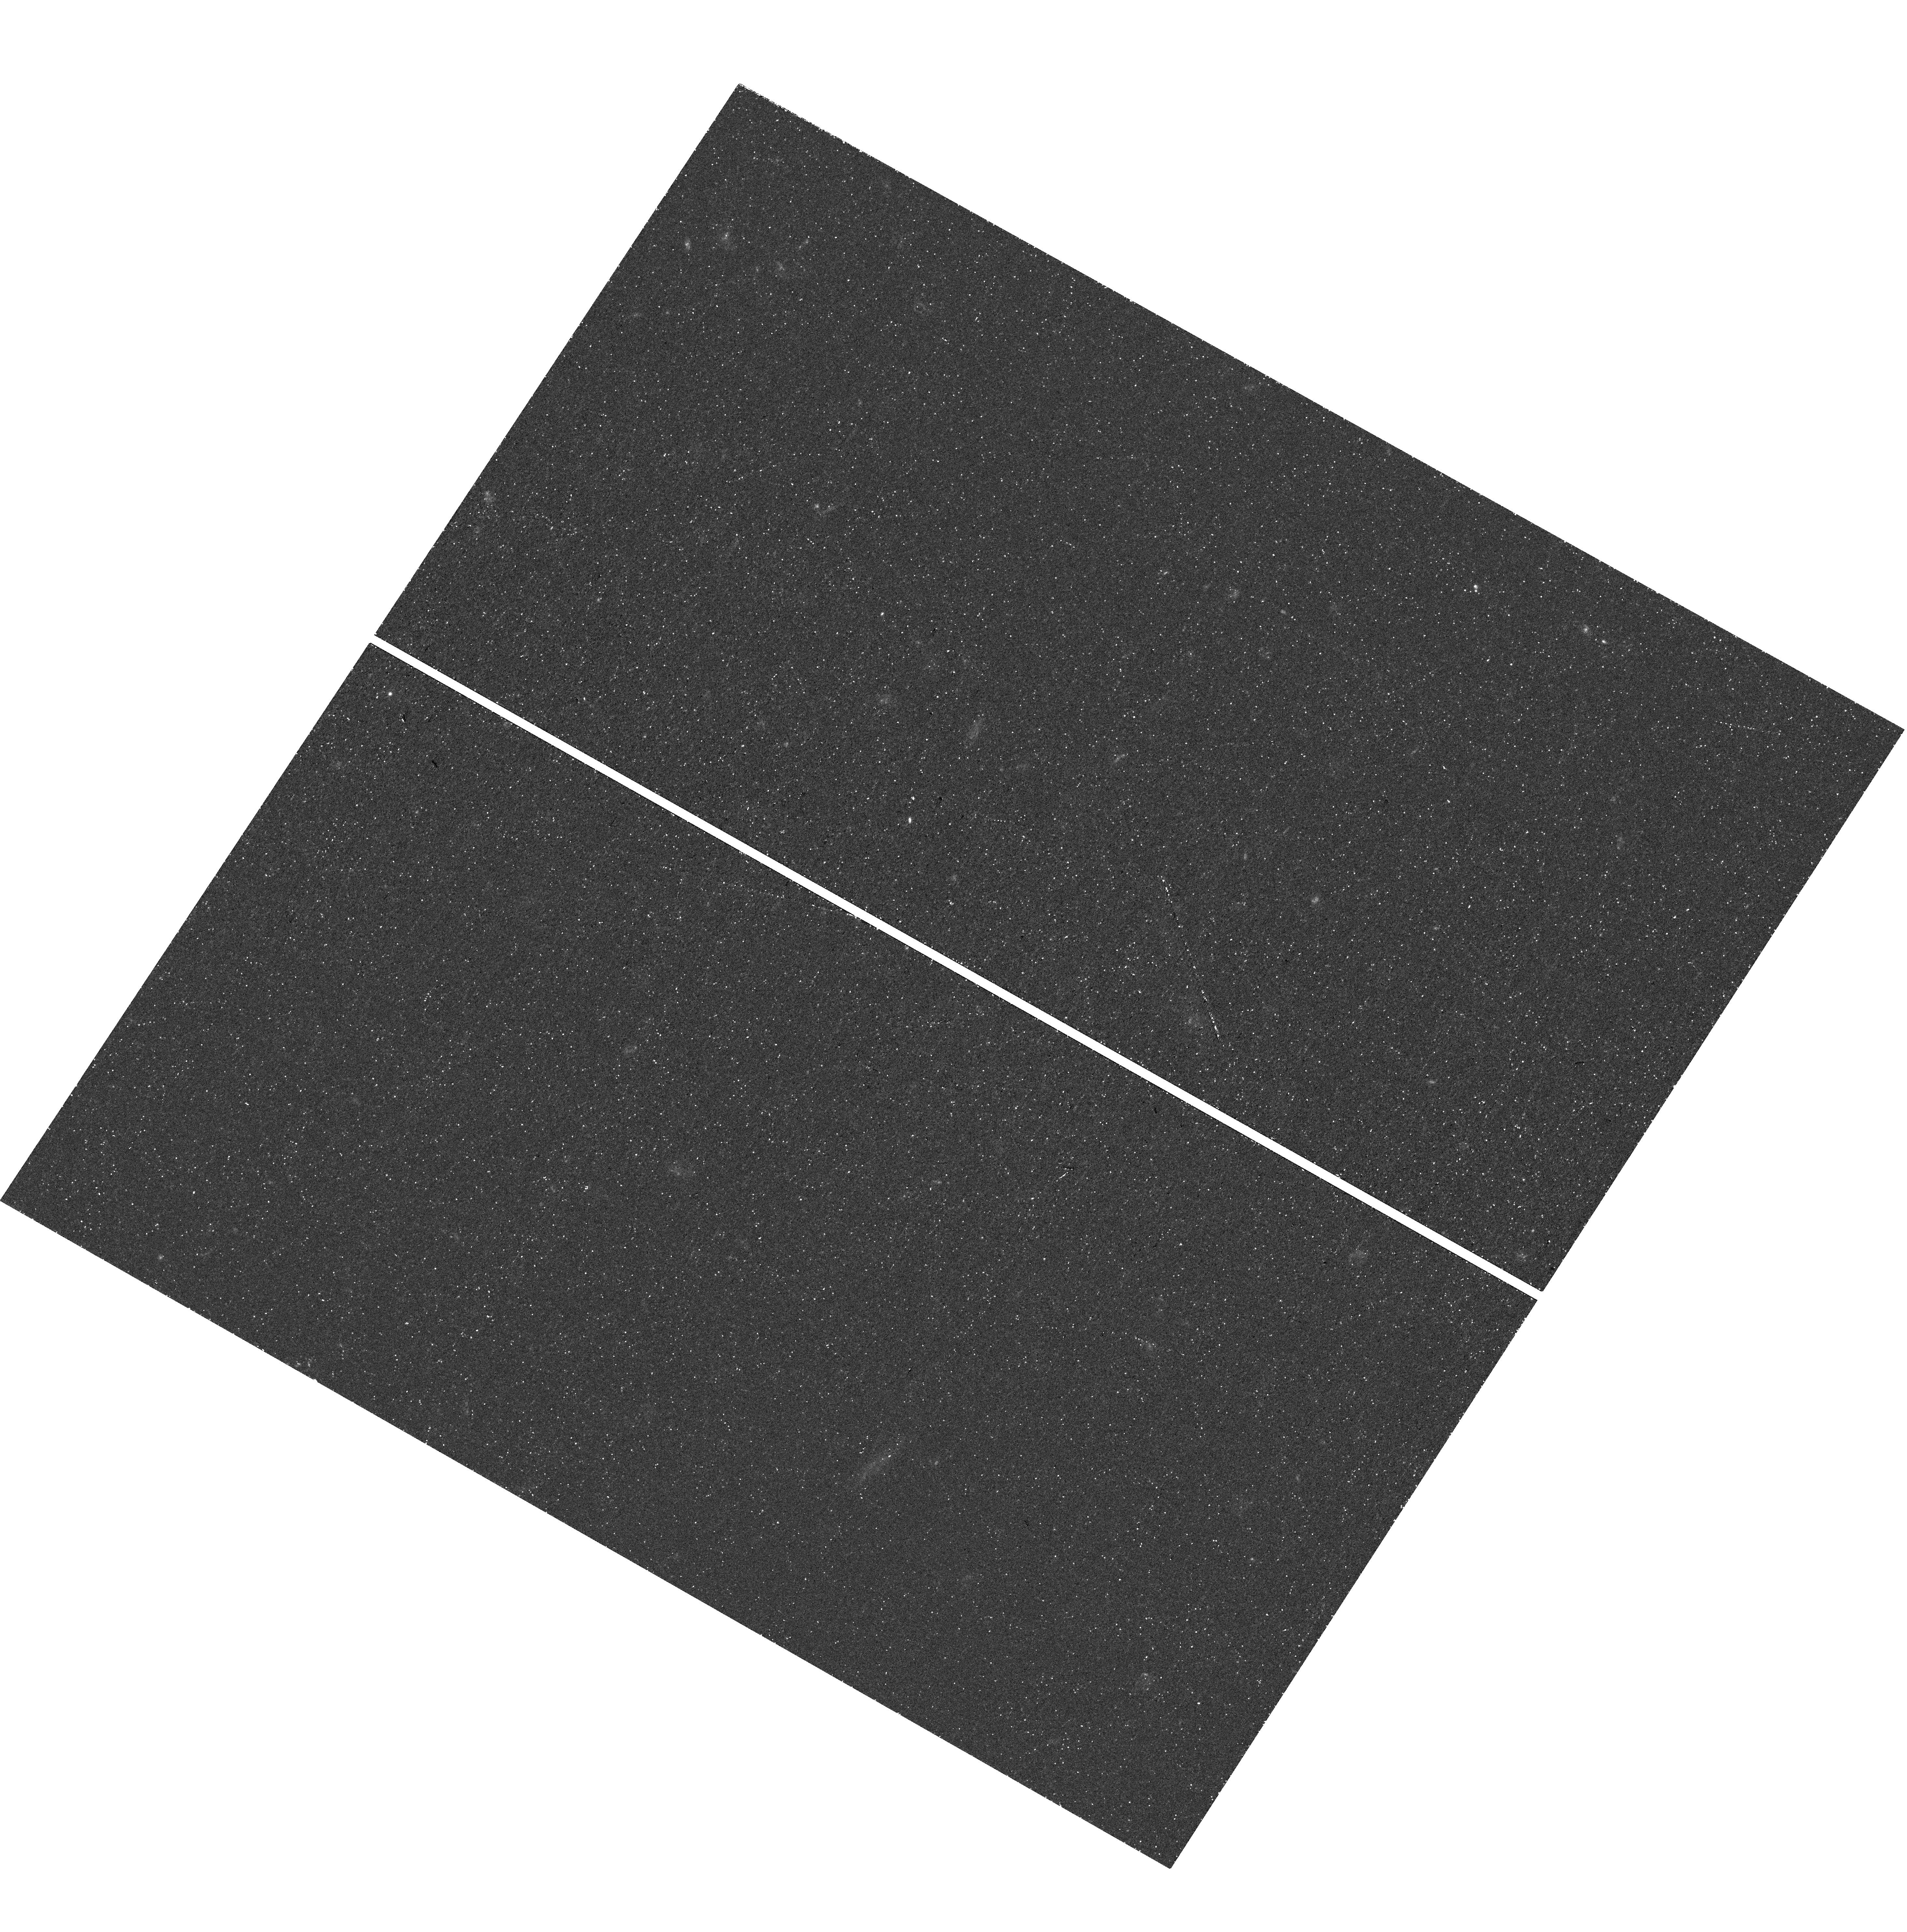
Target: GS-MUSE-LYC
Instrument: WFC3/UVIS
Filter: F336W
Exposure: 45 min
Observation ID: hst_15414_03_wfc3_uvis_f336w_idr903

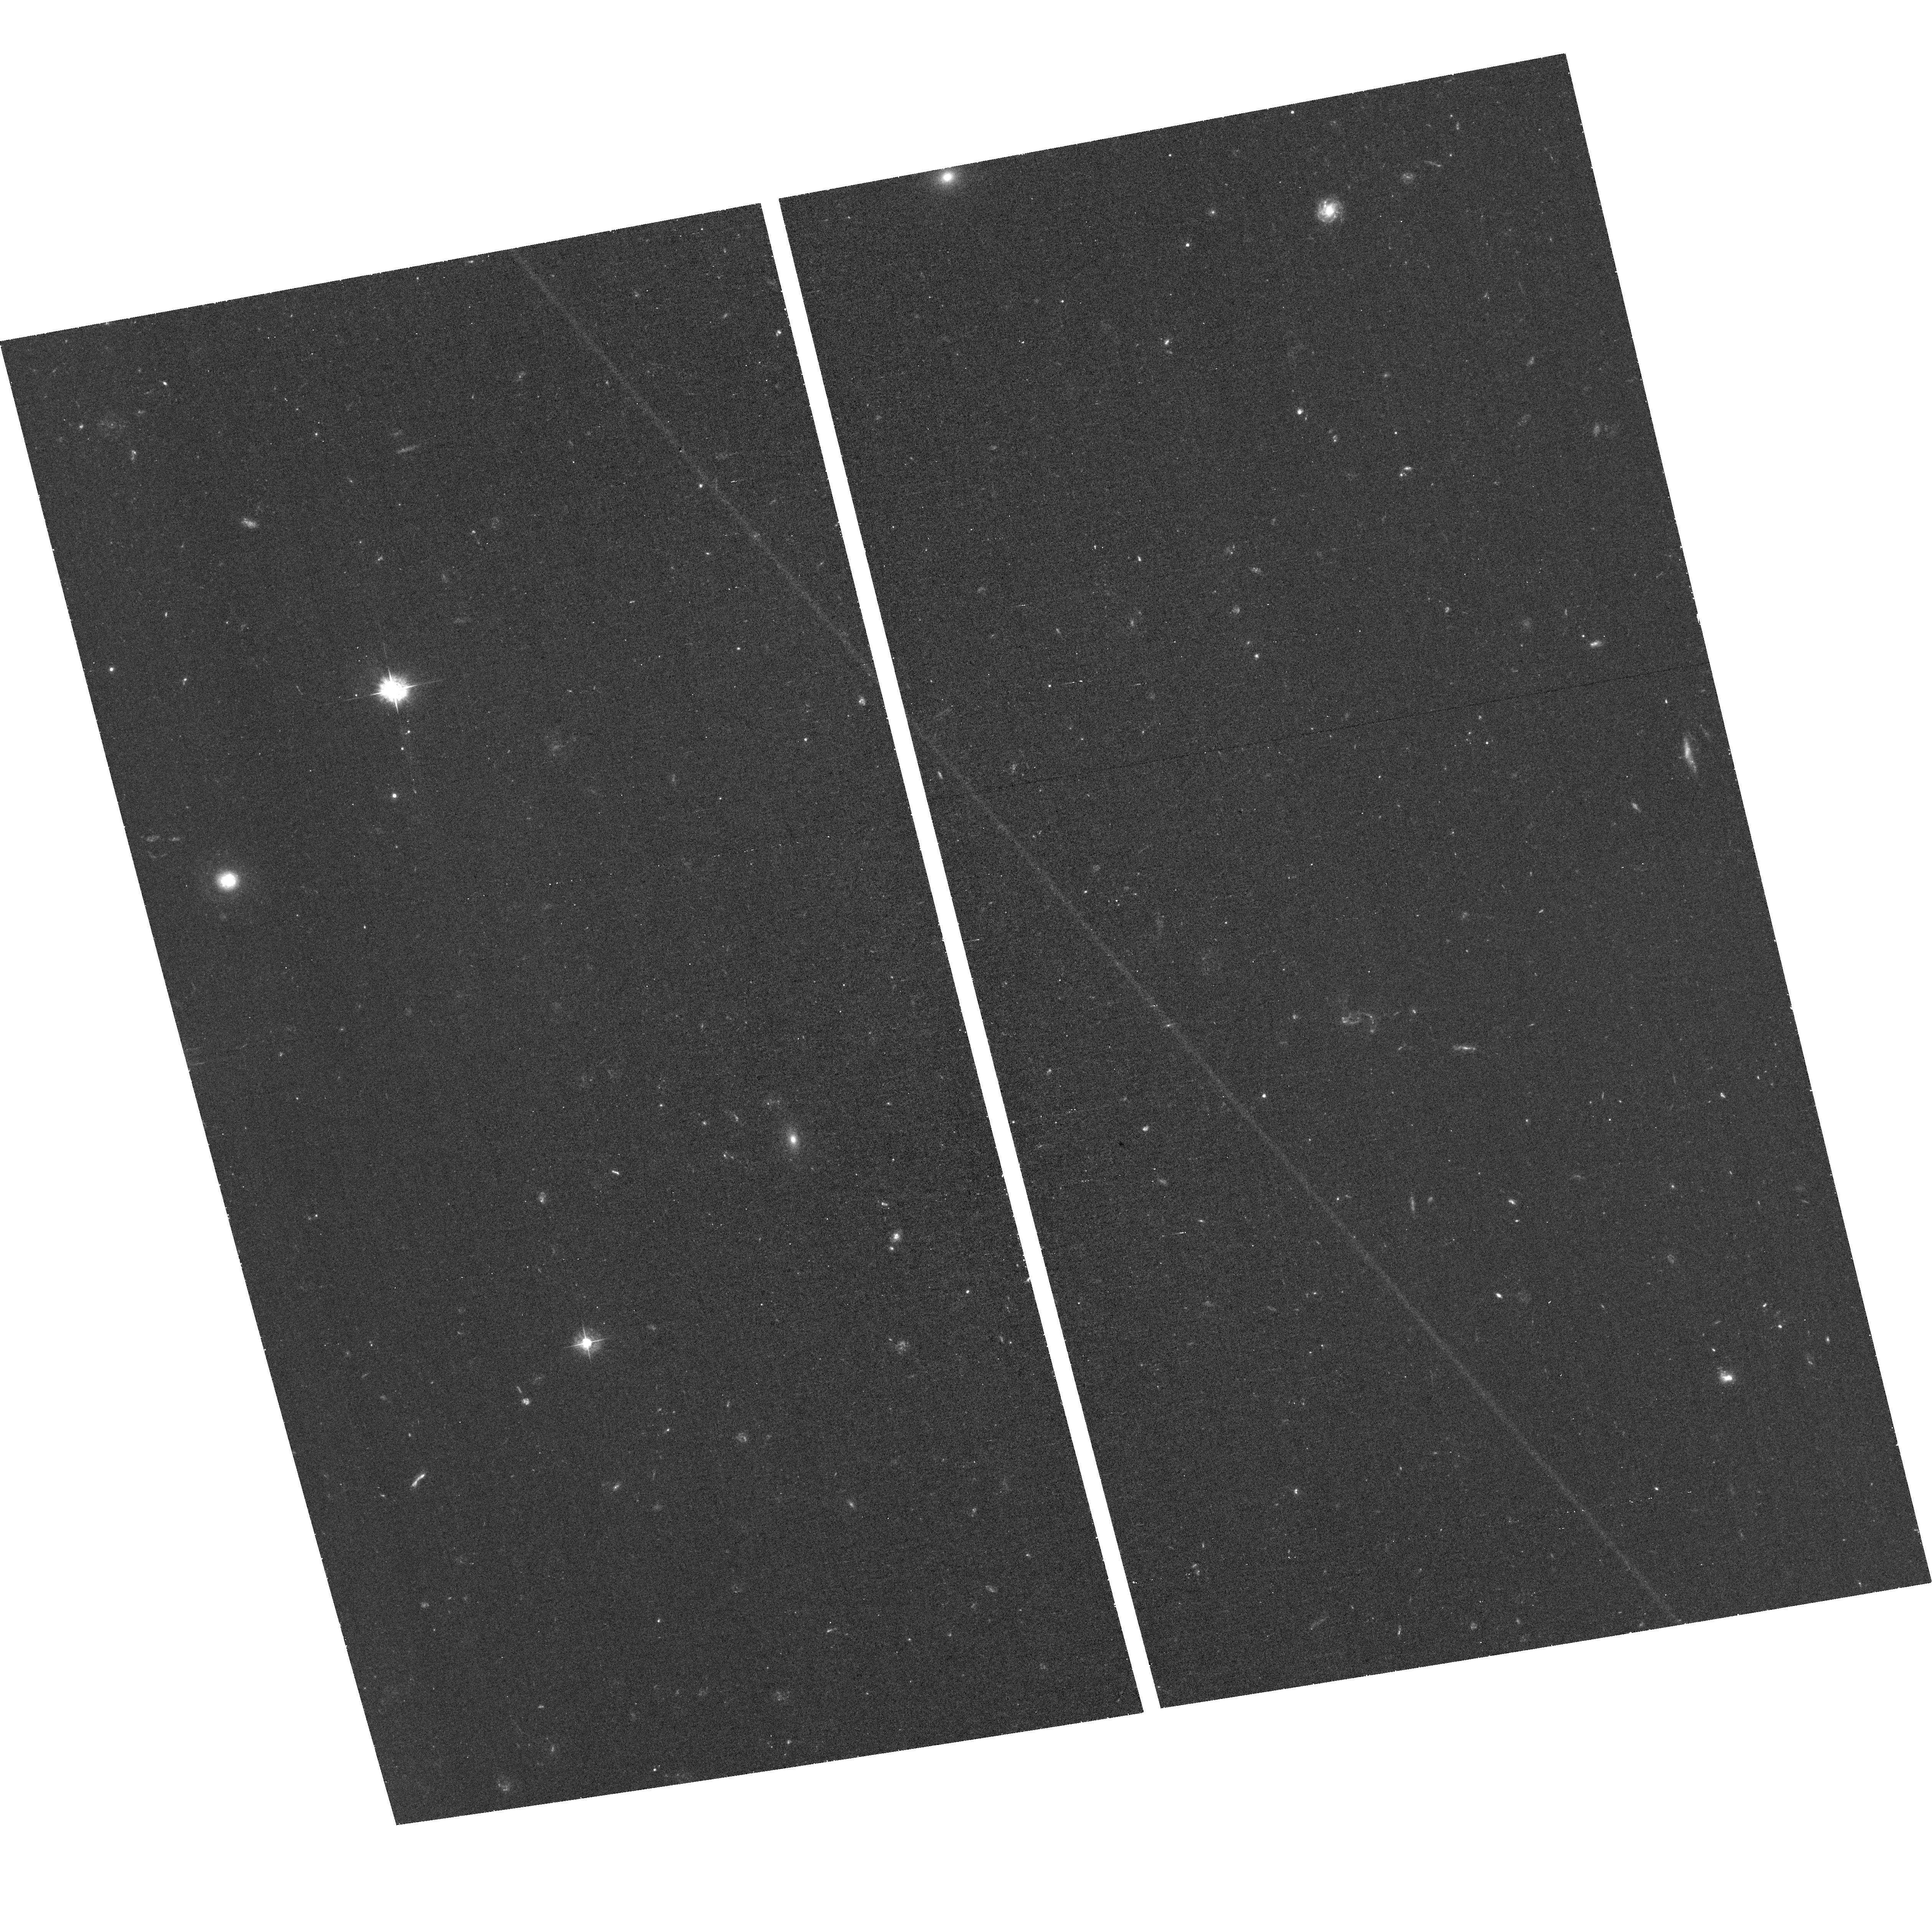
Target: field at RA 53.015°, Dec -27.748°
Instrument: ACS/WFC
Filter: F435W
Exposure: 1.1 h
Observation ID: hst_15414_01_acs_wfc_f435w_jdr901

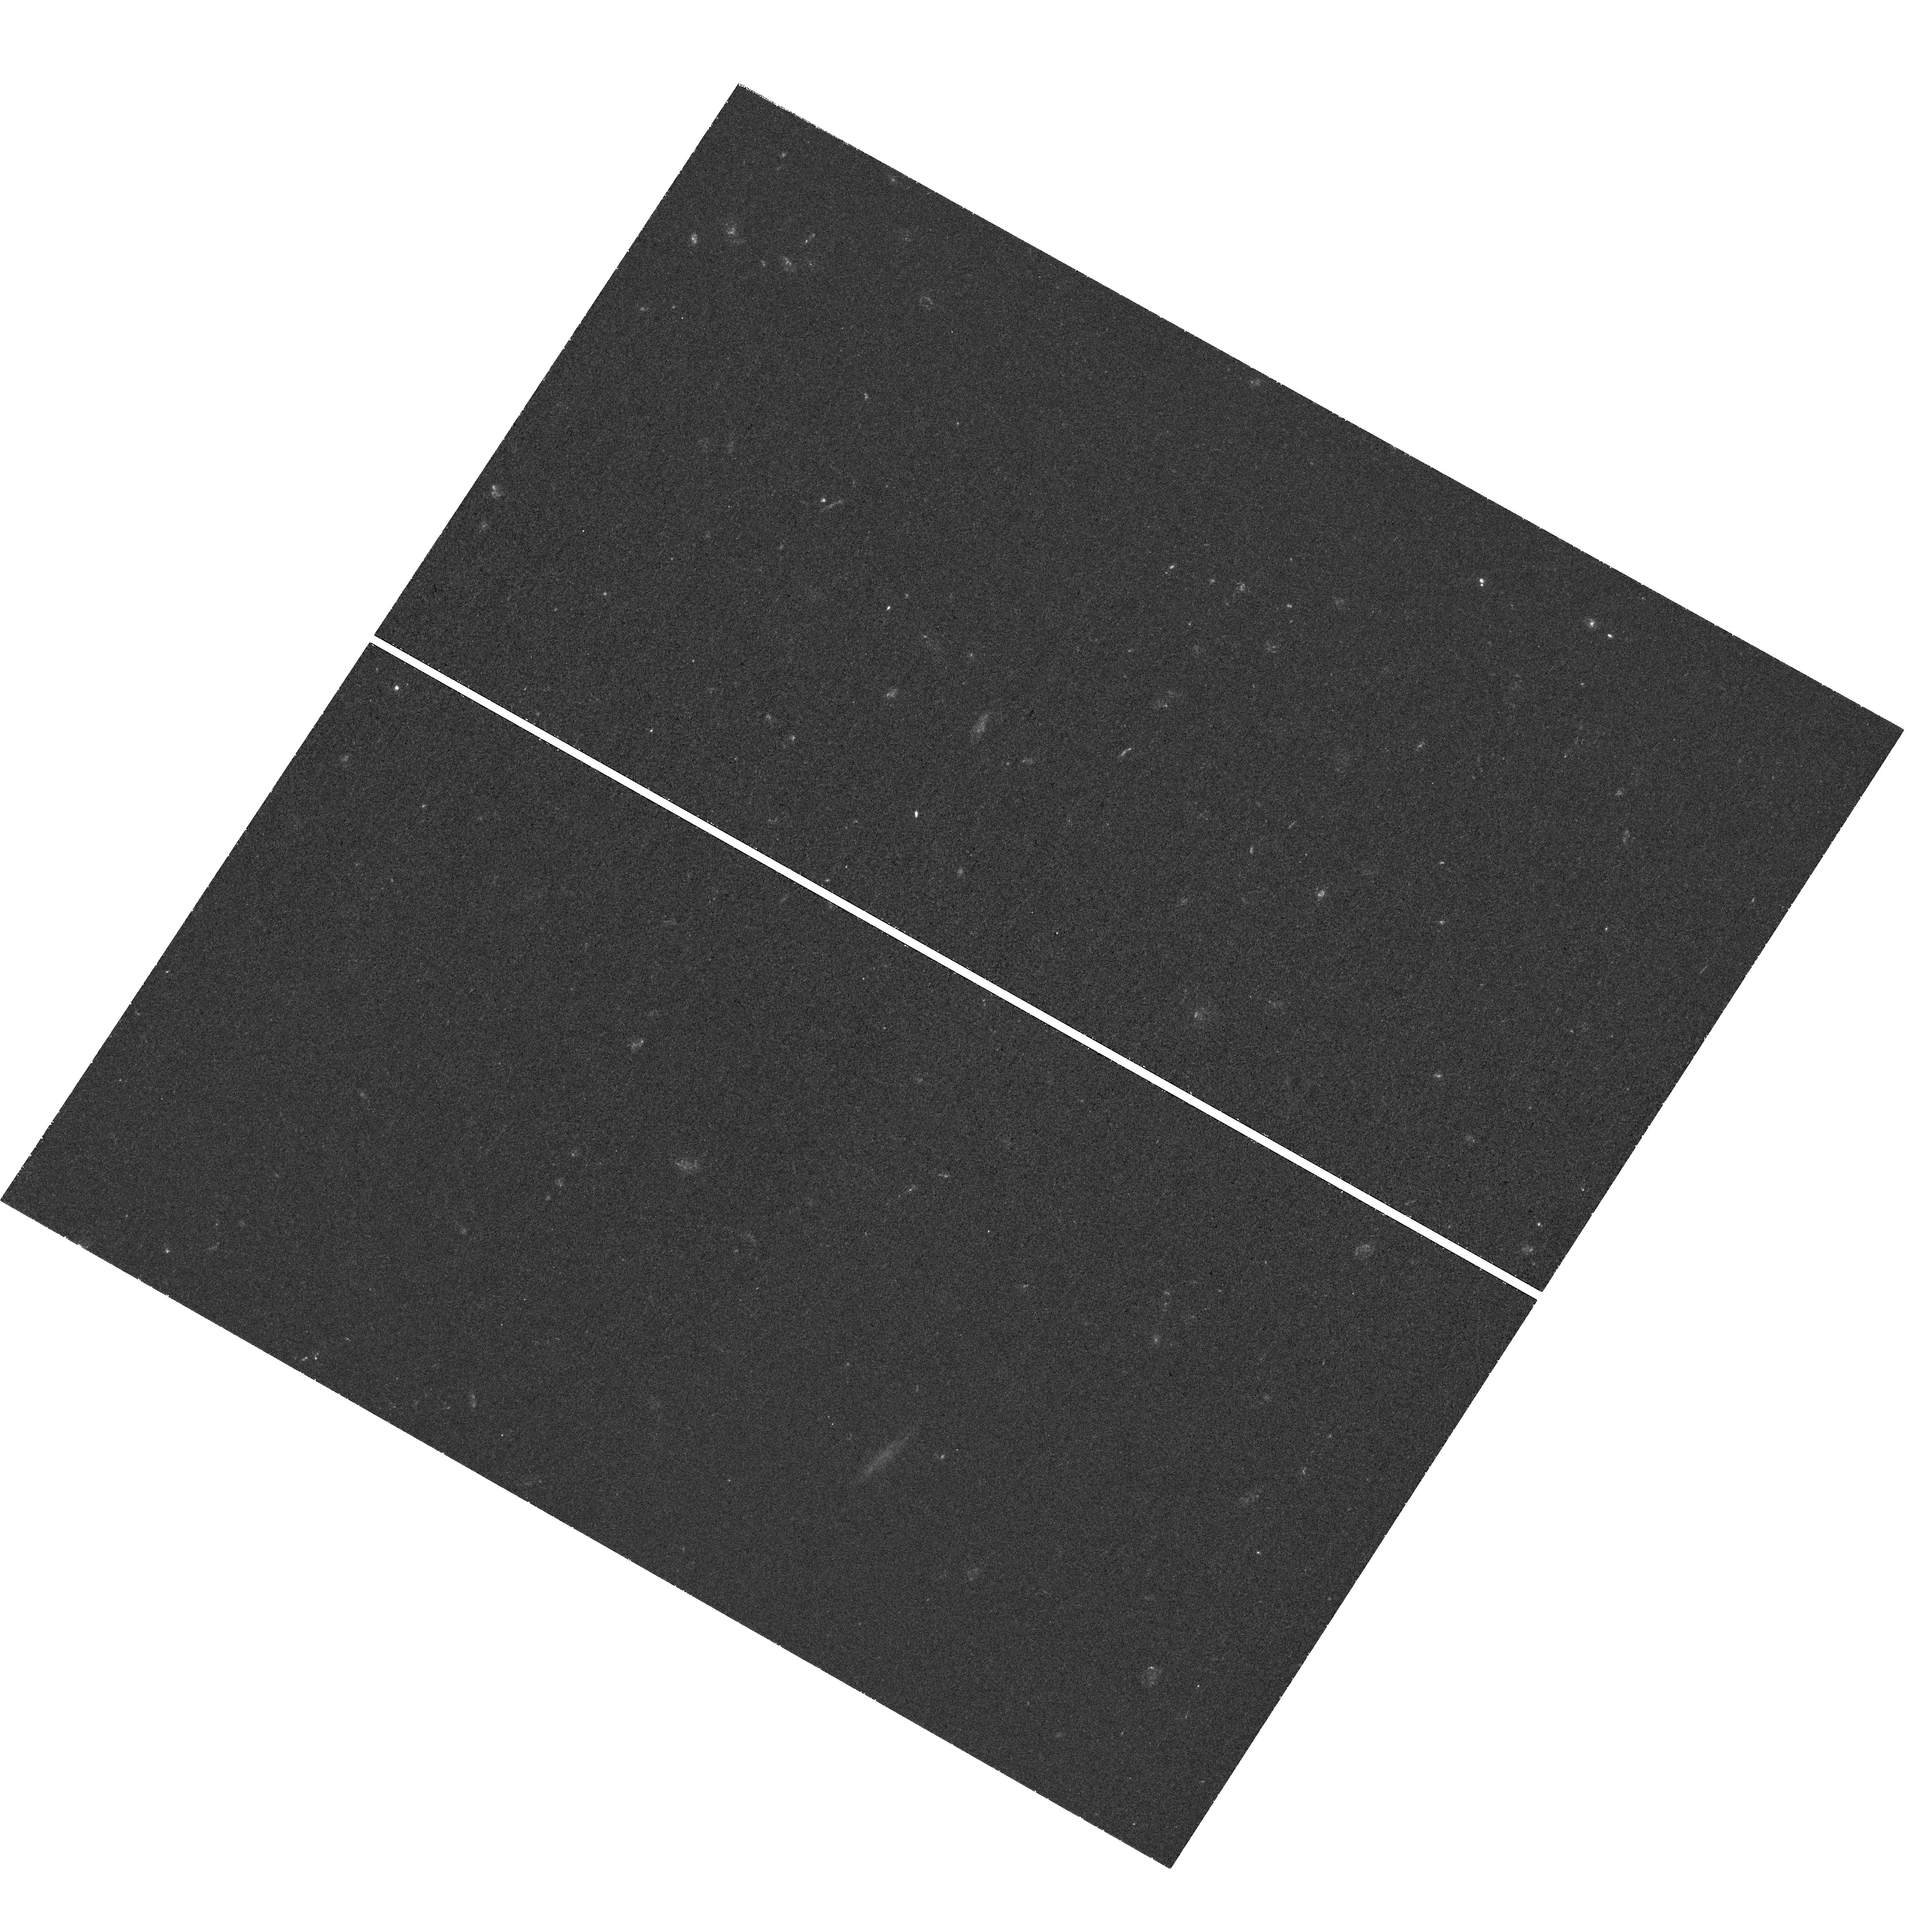
Target: GS-MUSE-LYC
Instrument: WFC3/UVIS
Filter: F336W
Exposure: 1.5 h
Observation ID: hst_15414_01_wfc3_uvis_f336w_idr901

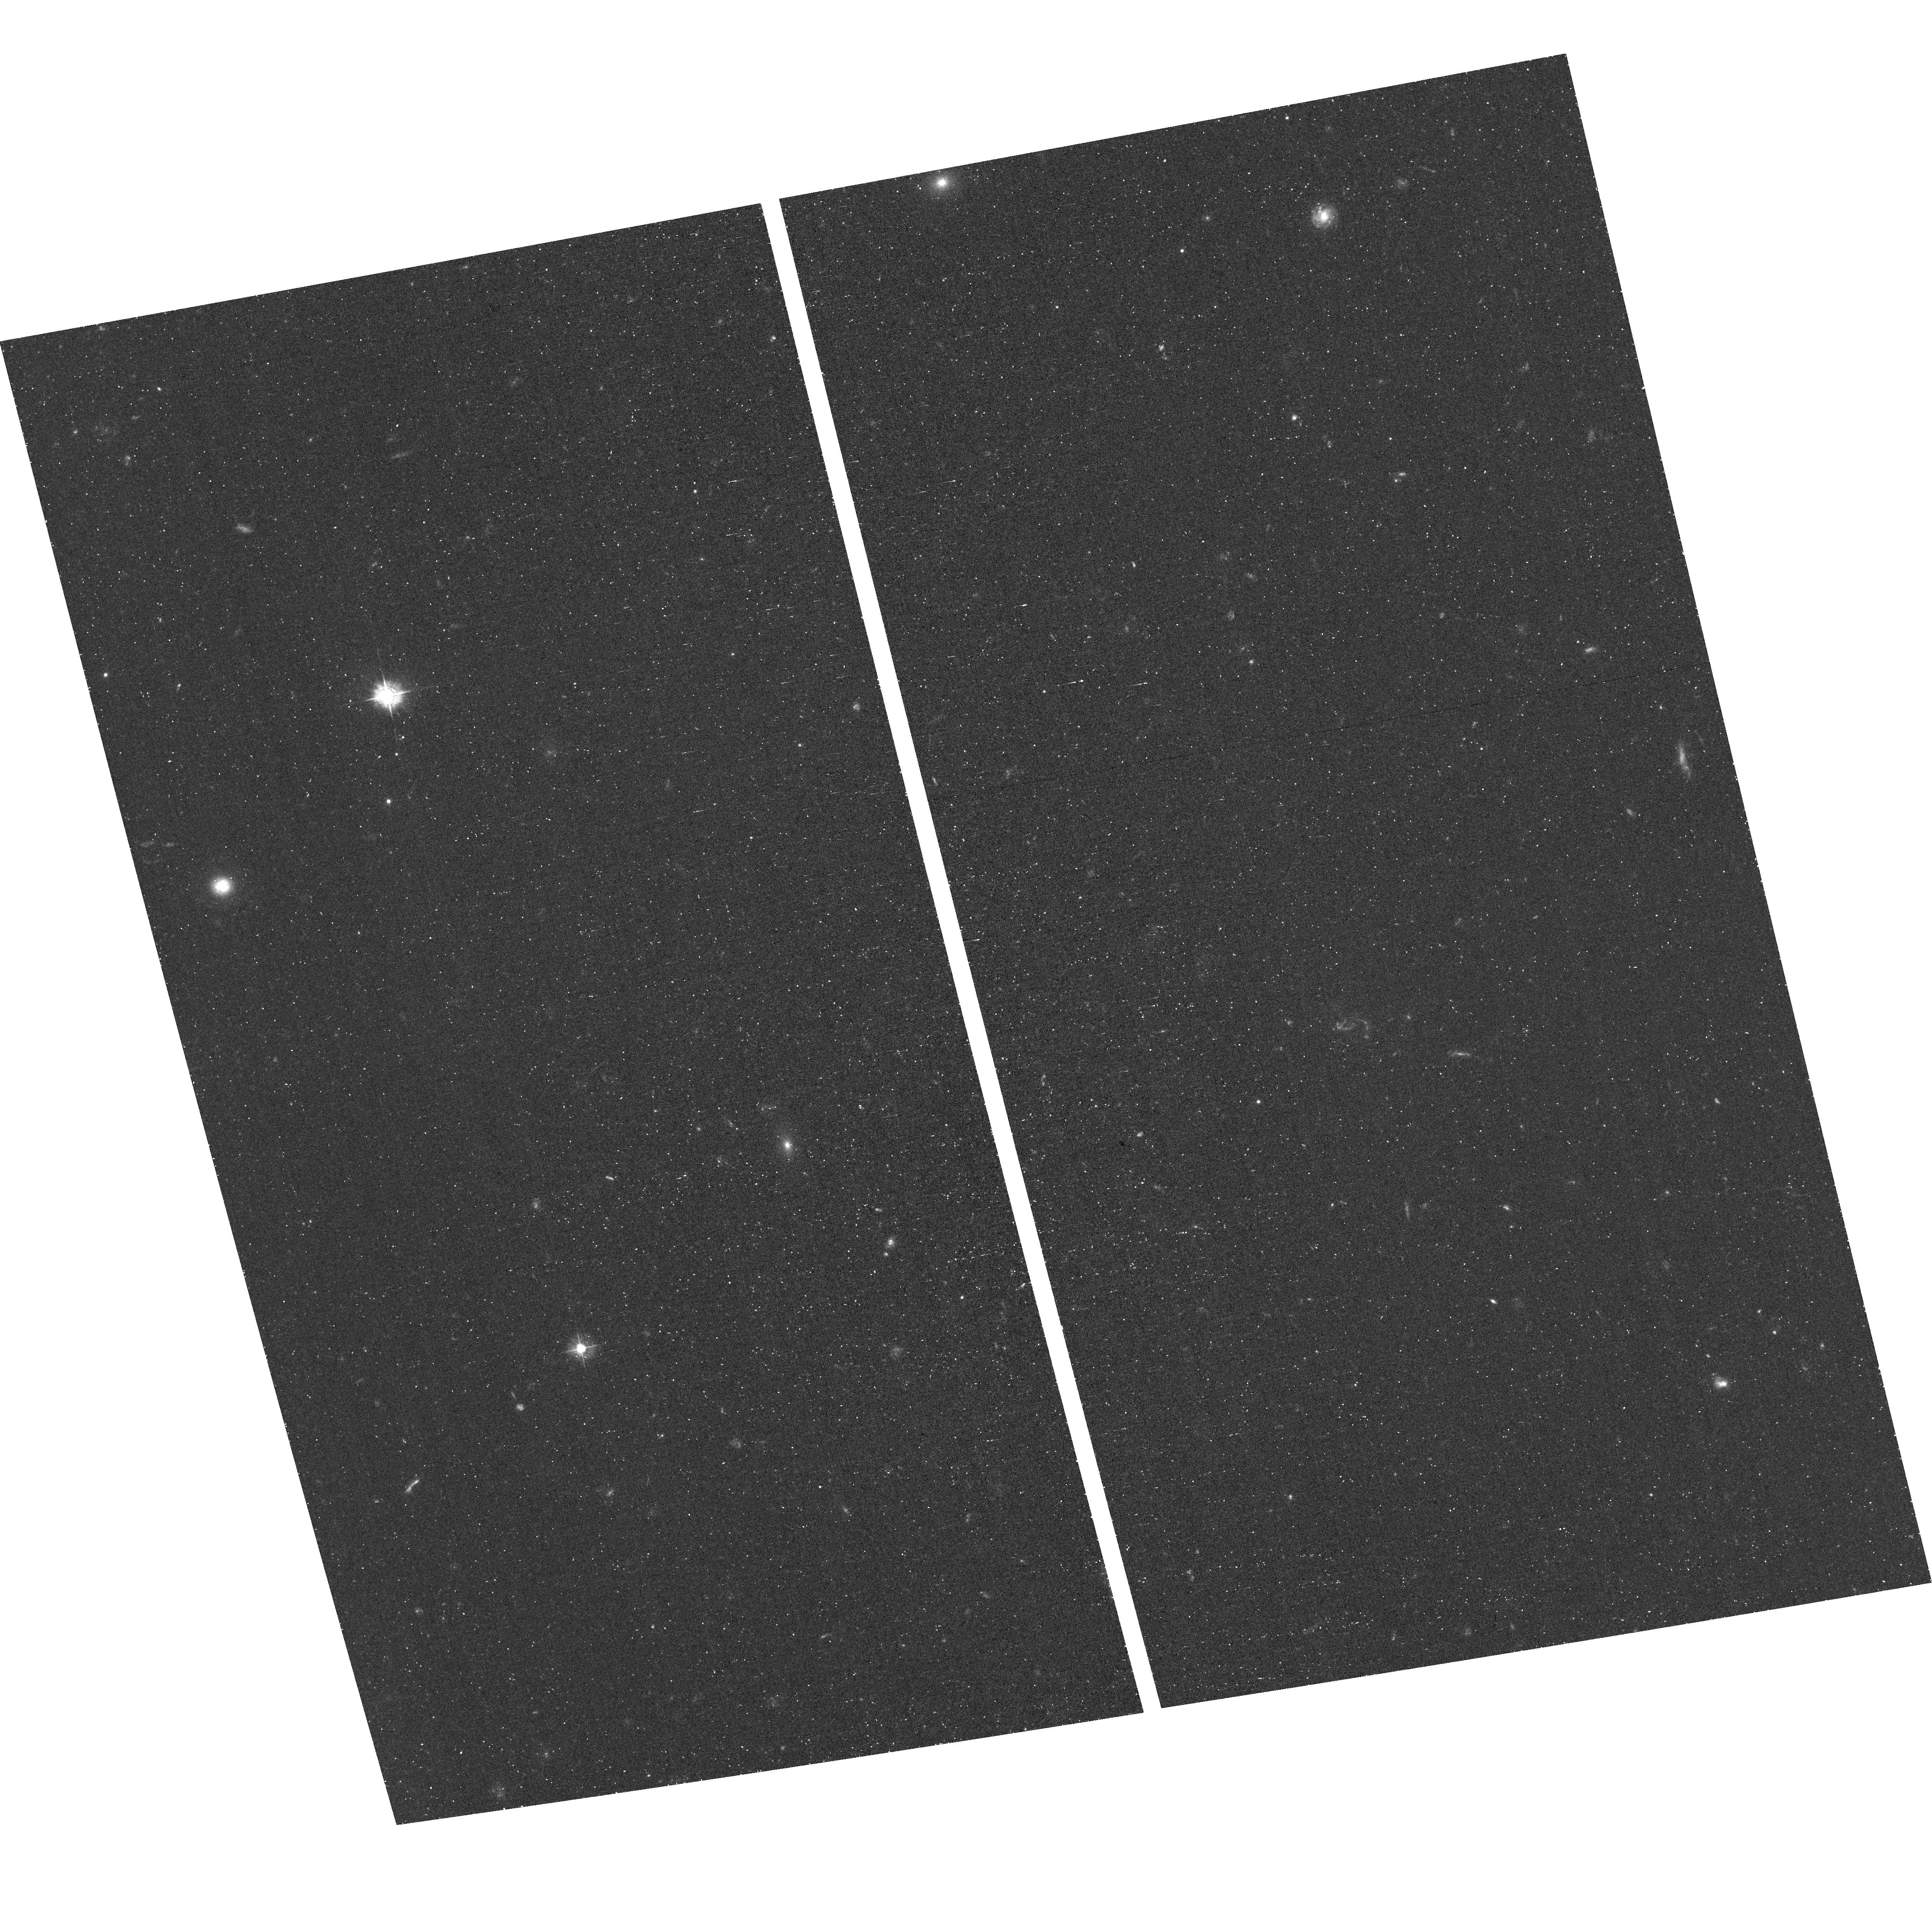
Target: field at RA 53.014°, Dec -27.748°
Instrument: ACS/WFC
Filter: F435W
Exposure: 42 min
Observation ID: hst_15414_03_acs_wfc_f435w_jdr903

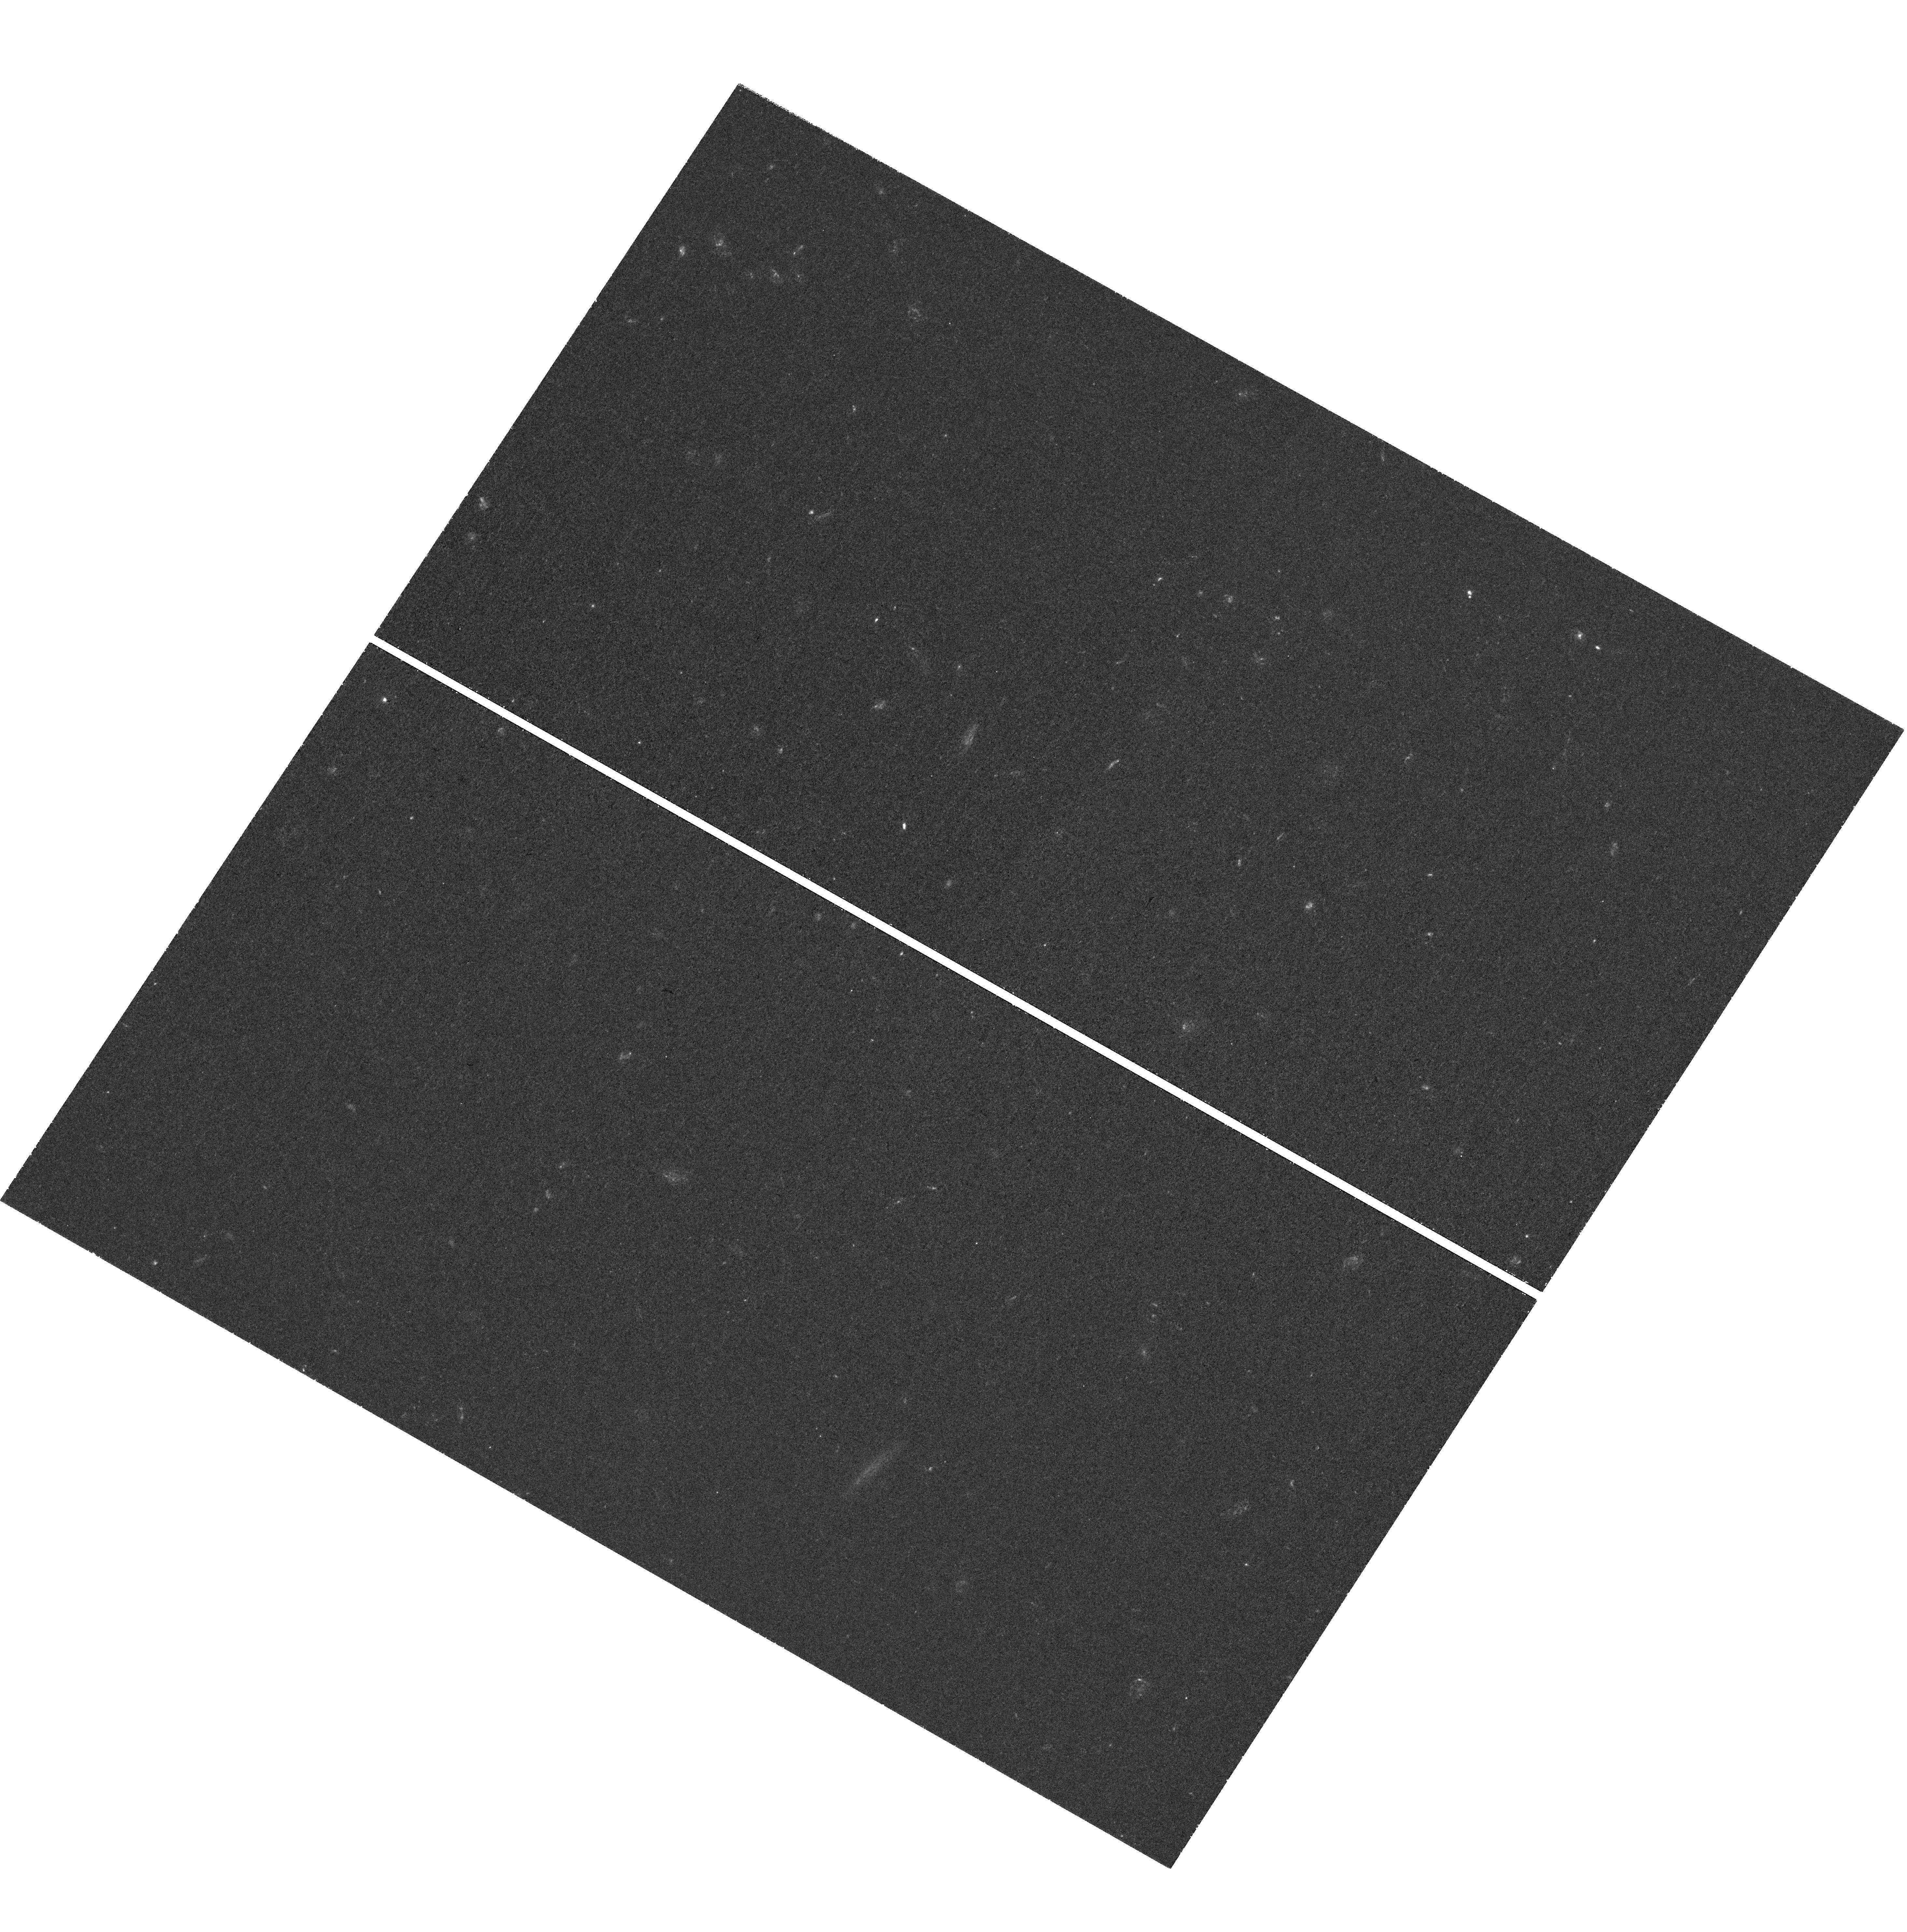
Target: GS-MUSE-LYC
Instrument: WFC3/UVIS
Filter: F336W
Exposure: 1.5 h
Observation ID: hst_15414_02_wfc3_uvis_f336w_idr902

Confirming Extreme Lyman Continuum Emission in a z=3.27 Star-Forming Galaxy (PI: Naidu, Rohan)

Identifying the drivers of cosmic reionization ("Lyman Continuum (LyC)" leakers) is an open frontier in observational cosmology. Star-forming galaxies are leading candidates, provided their critical parameter "f_esc" (the fraction of ionizing photons escaping to the IGM) is found to exceed 10-20%. Since the opaque IGM precludes direct observations of f_esc at z>6, extensive searches for low-z LyC leakers have been mounted. These sources, however, have proven notoriously elusive--only three have been found at z>0.5. We propose to confirm LyC emission from a new, promising candidate (GS15601) at z_spec=3.2705+/-0.0007, which would be the highest redshift and most extreme LyC leaker so far. GS15601 was detected in deep F336W WFC3/UVIS imaging in our HDUV survey which directly probes LyC emission at z>3. Detailed simulations show that its high F336W LyC flux implies an extreme LyC output, a very high f_esc>50%, and an almost transparent IGM line of sight. Unfortunately, GS15601 was imaged by a detector region with poor charge transfer efficiency (CTE)--its flux is robustly recovered but S/N is lost. Given the potentially extraordinary physical situation in GS15601, and the systematic uncertainties introduced by CTE loss correction and cosmic ray cleaning, we seek independent confirmation of this high LyC flux measurement with a small amount of additional F336W data. If confirmed, GS15601 will give us the rare chance to study the physics of LyC escape and calibrate indirect methods of inferring f_esc from UV and optical lines--these indirect methods are our only hope of measuring f_esc at z>6 with JWST and solving the puzzle of cosmic reionization.